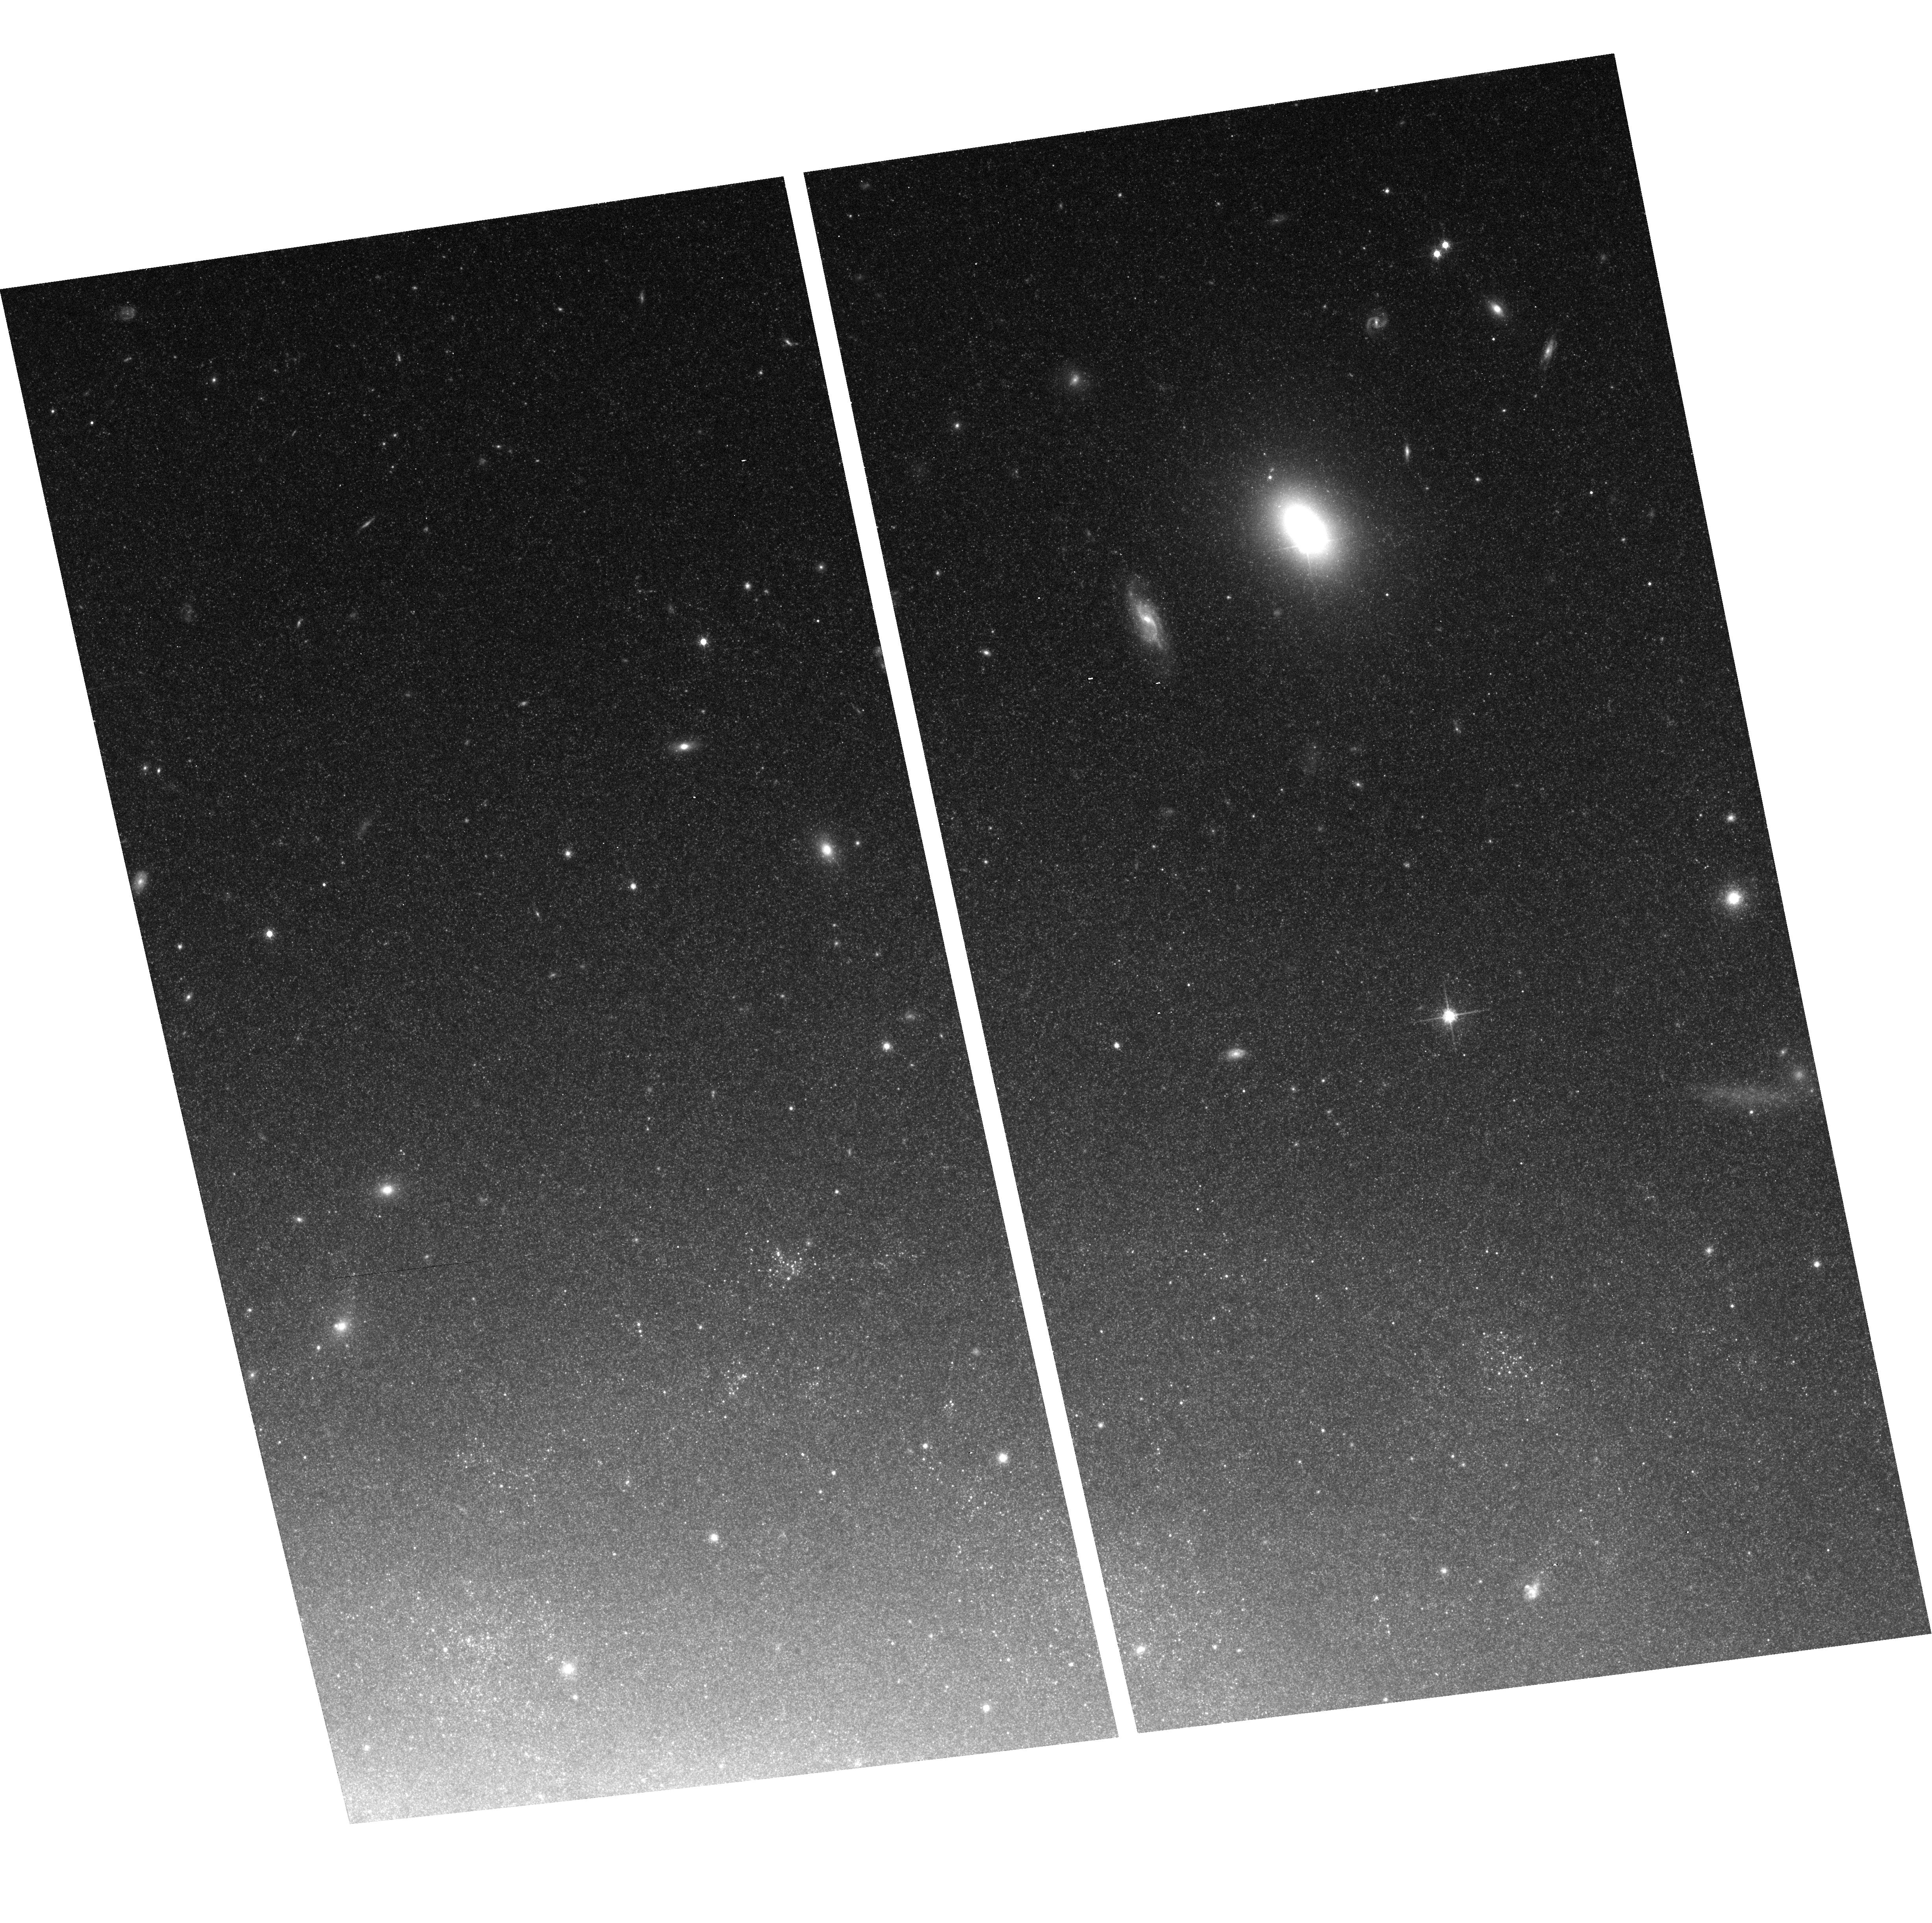
Target: NGC5055-POS2
Instrument: ACS/WFC
Filter: F814W
Exposure: 15 min
Observation ID: hst_10402_18_acs_wfc_f814w_j96r18

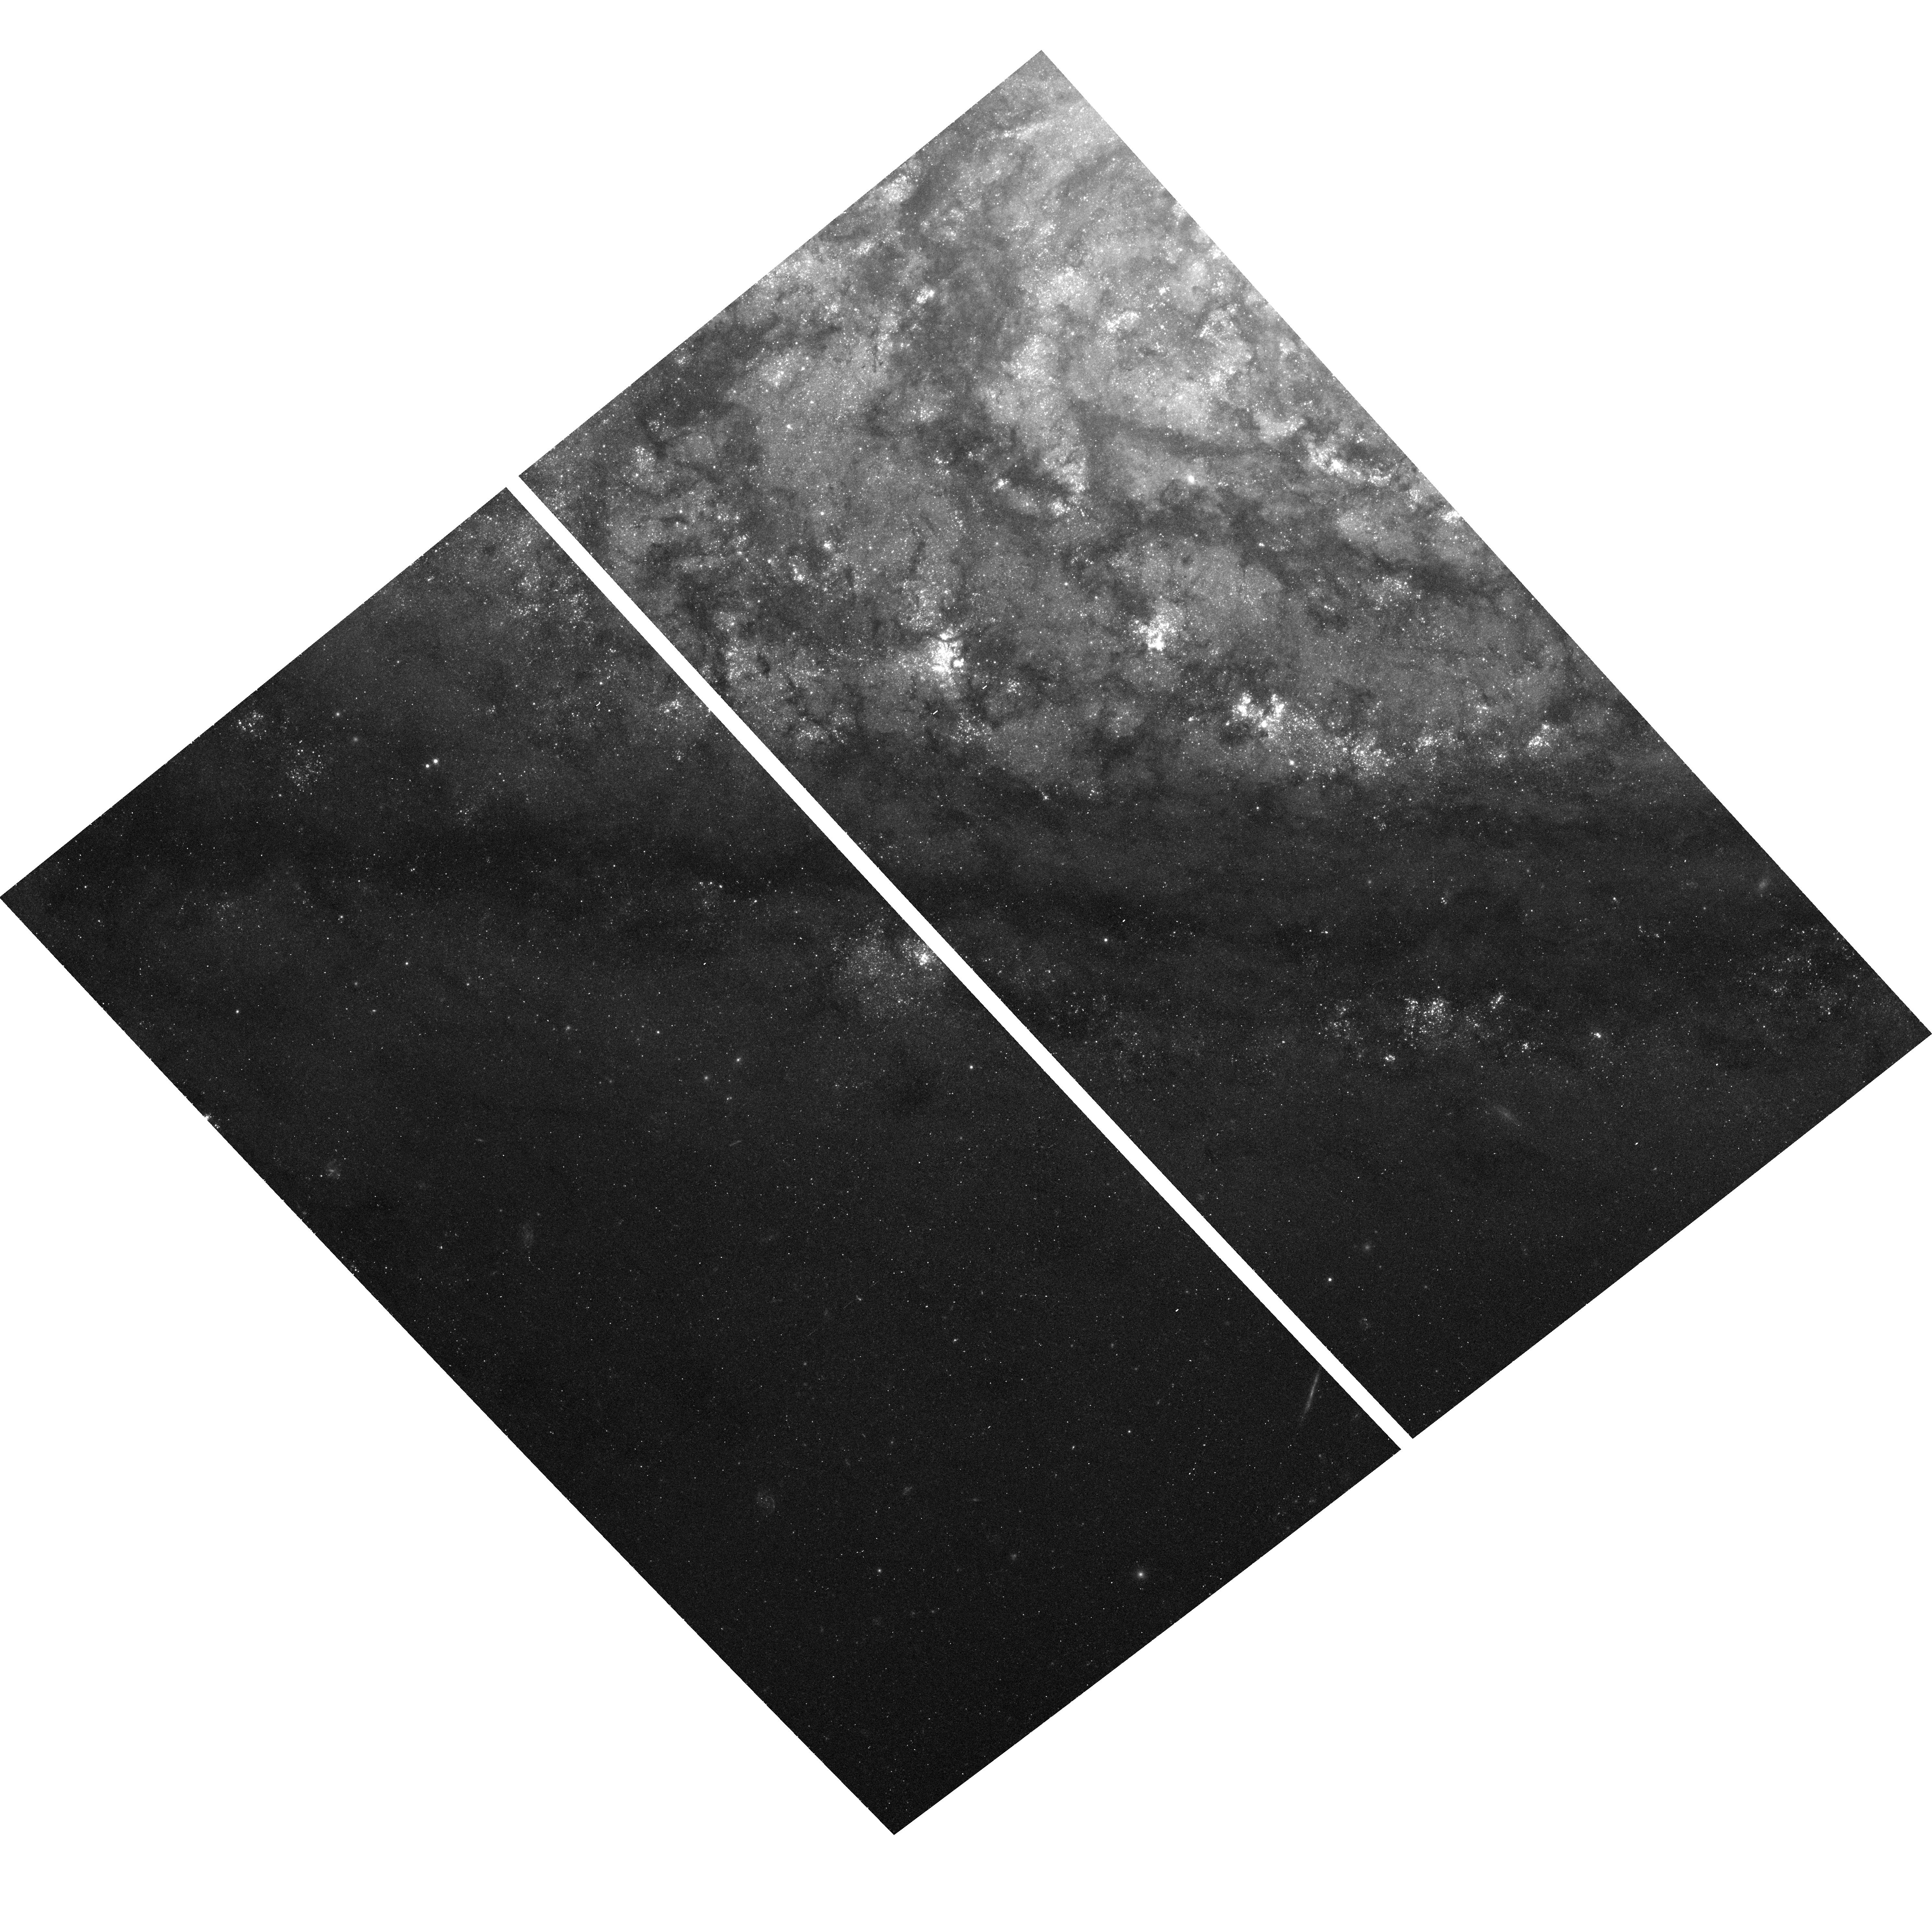
Target: NGC5055-POS4
Instrument: ACS/WFC
Filter: F435W
Exposure: 23 min
Observation ID: hst_10402_20_acs_wfc_f435w_j96r20

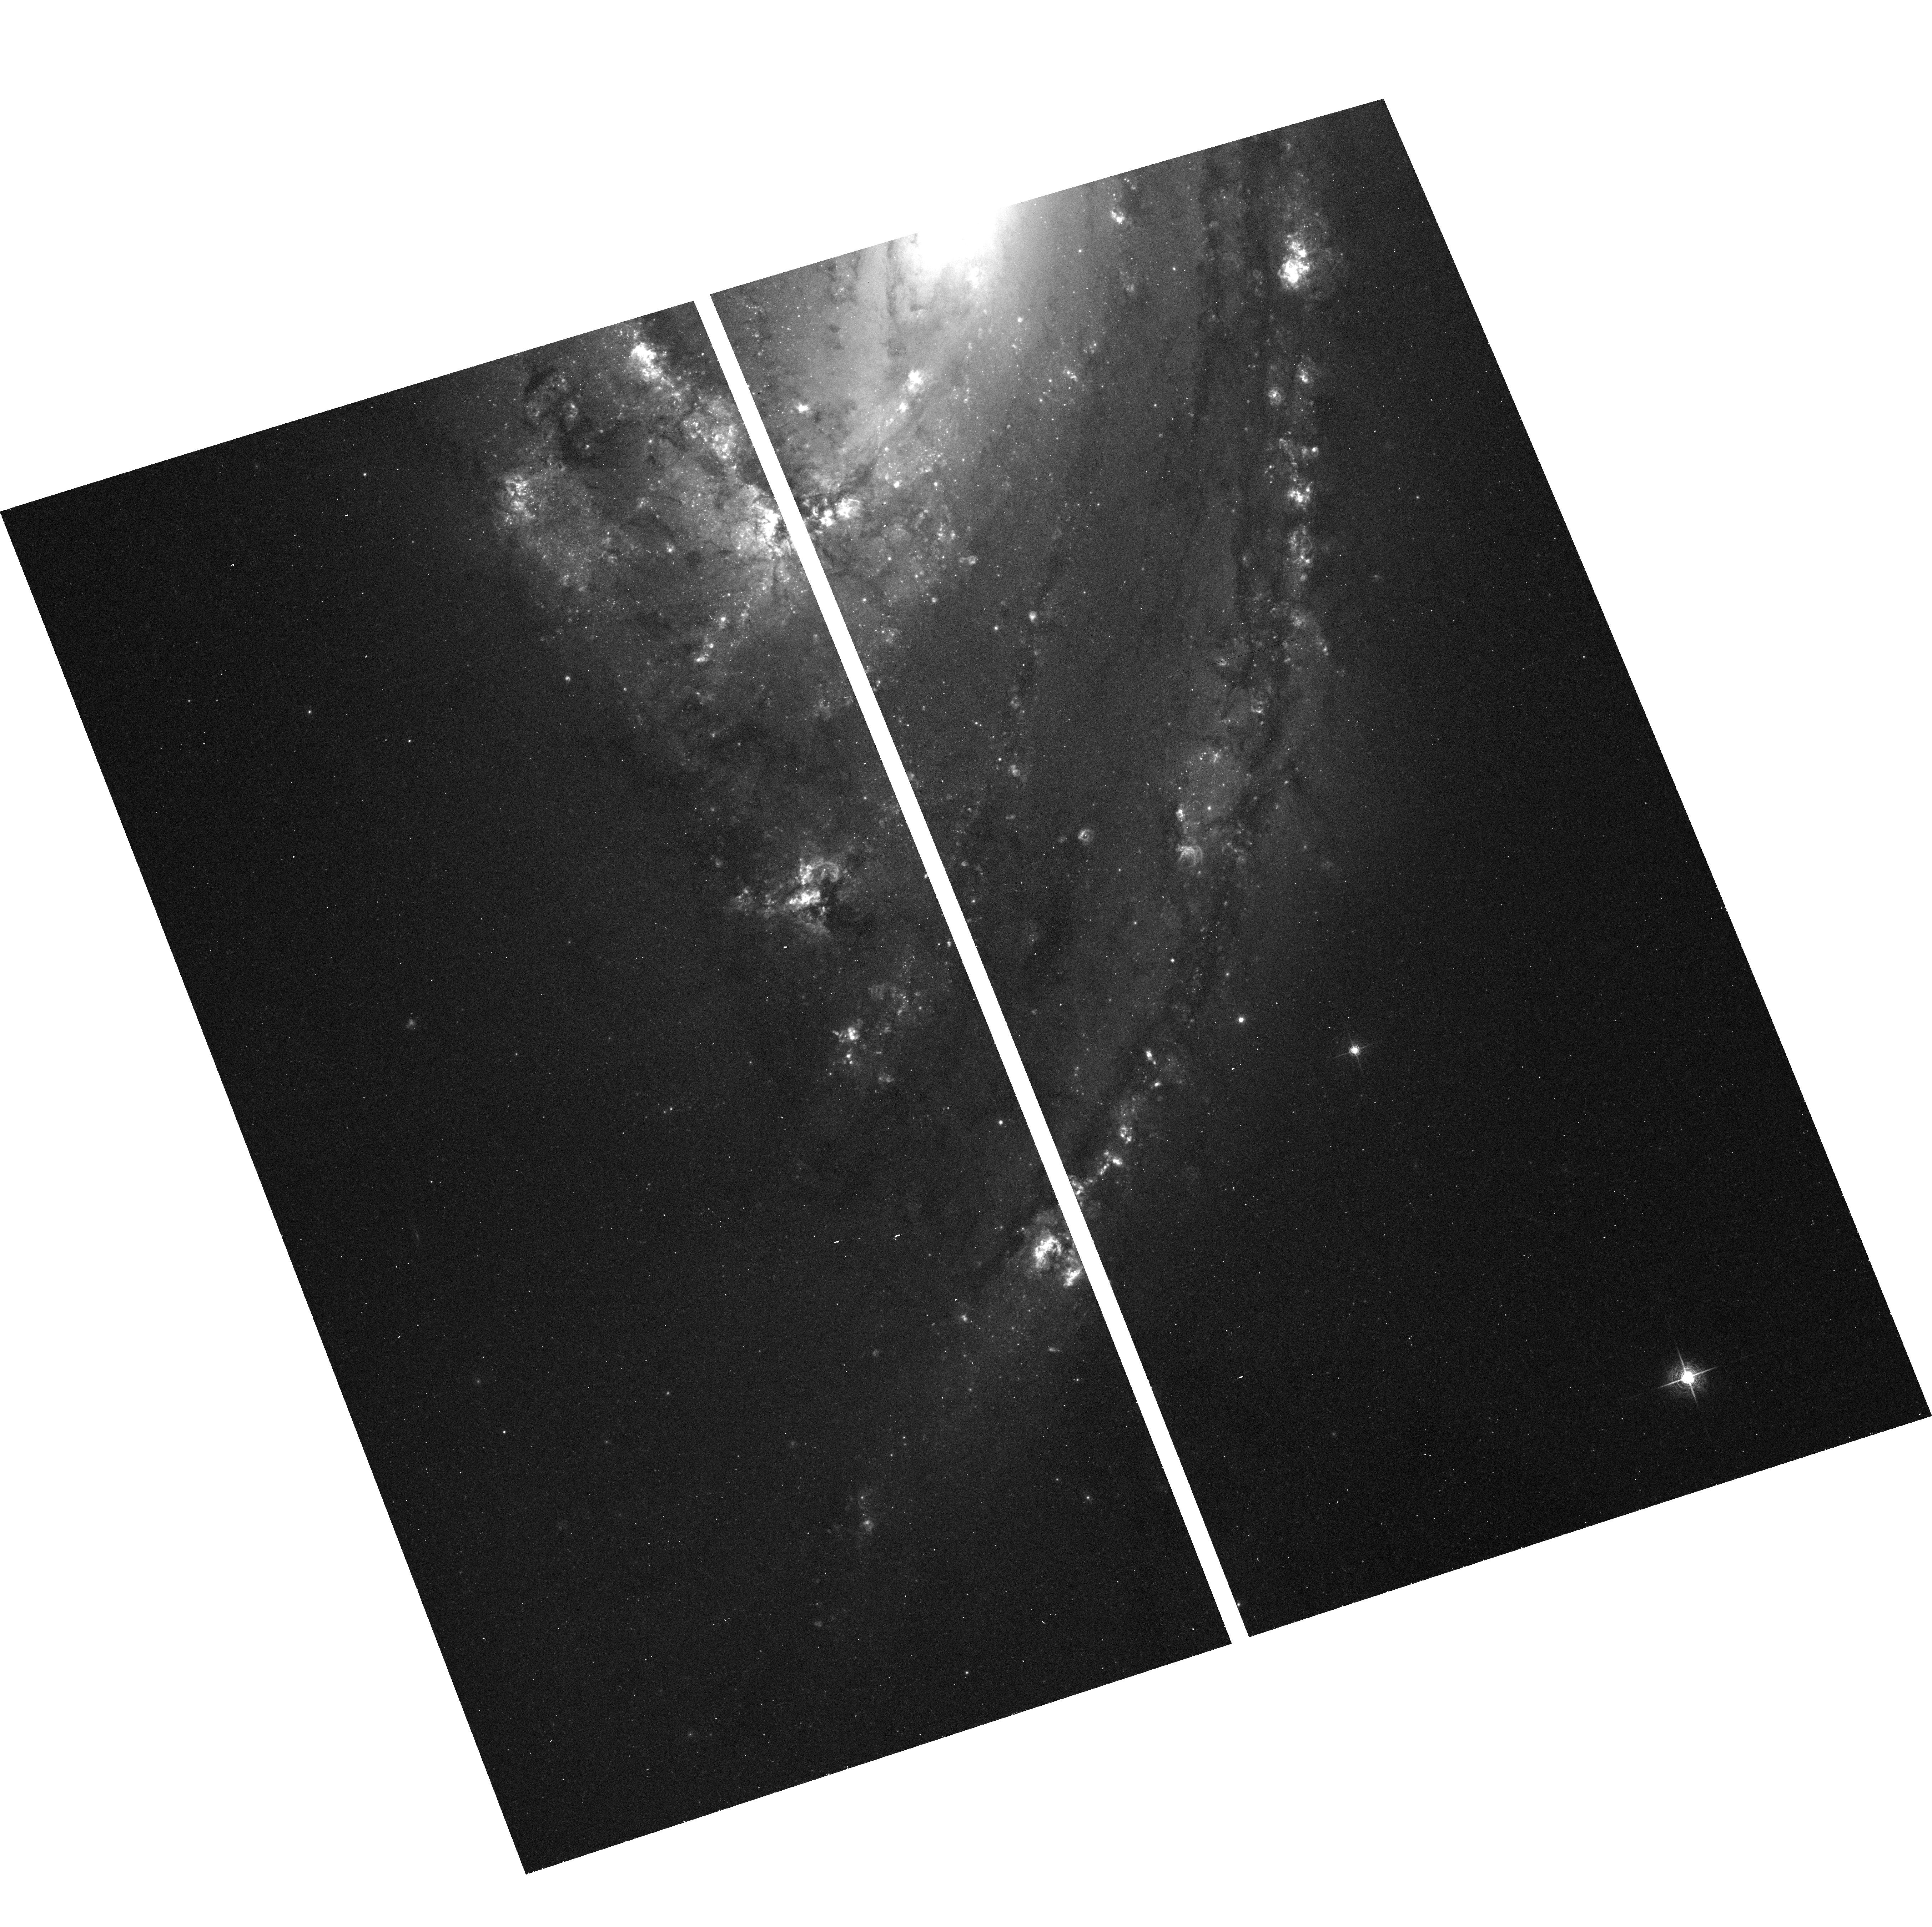
Target: NGC3627-POS1
Instrument: ACS/WFC
Filter: F658N
Exposure: 20 min
Observation ID: hst_10402_14_acs_wfc_f658n_j96r14

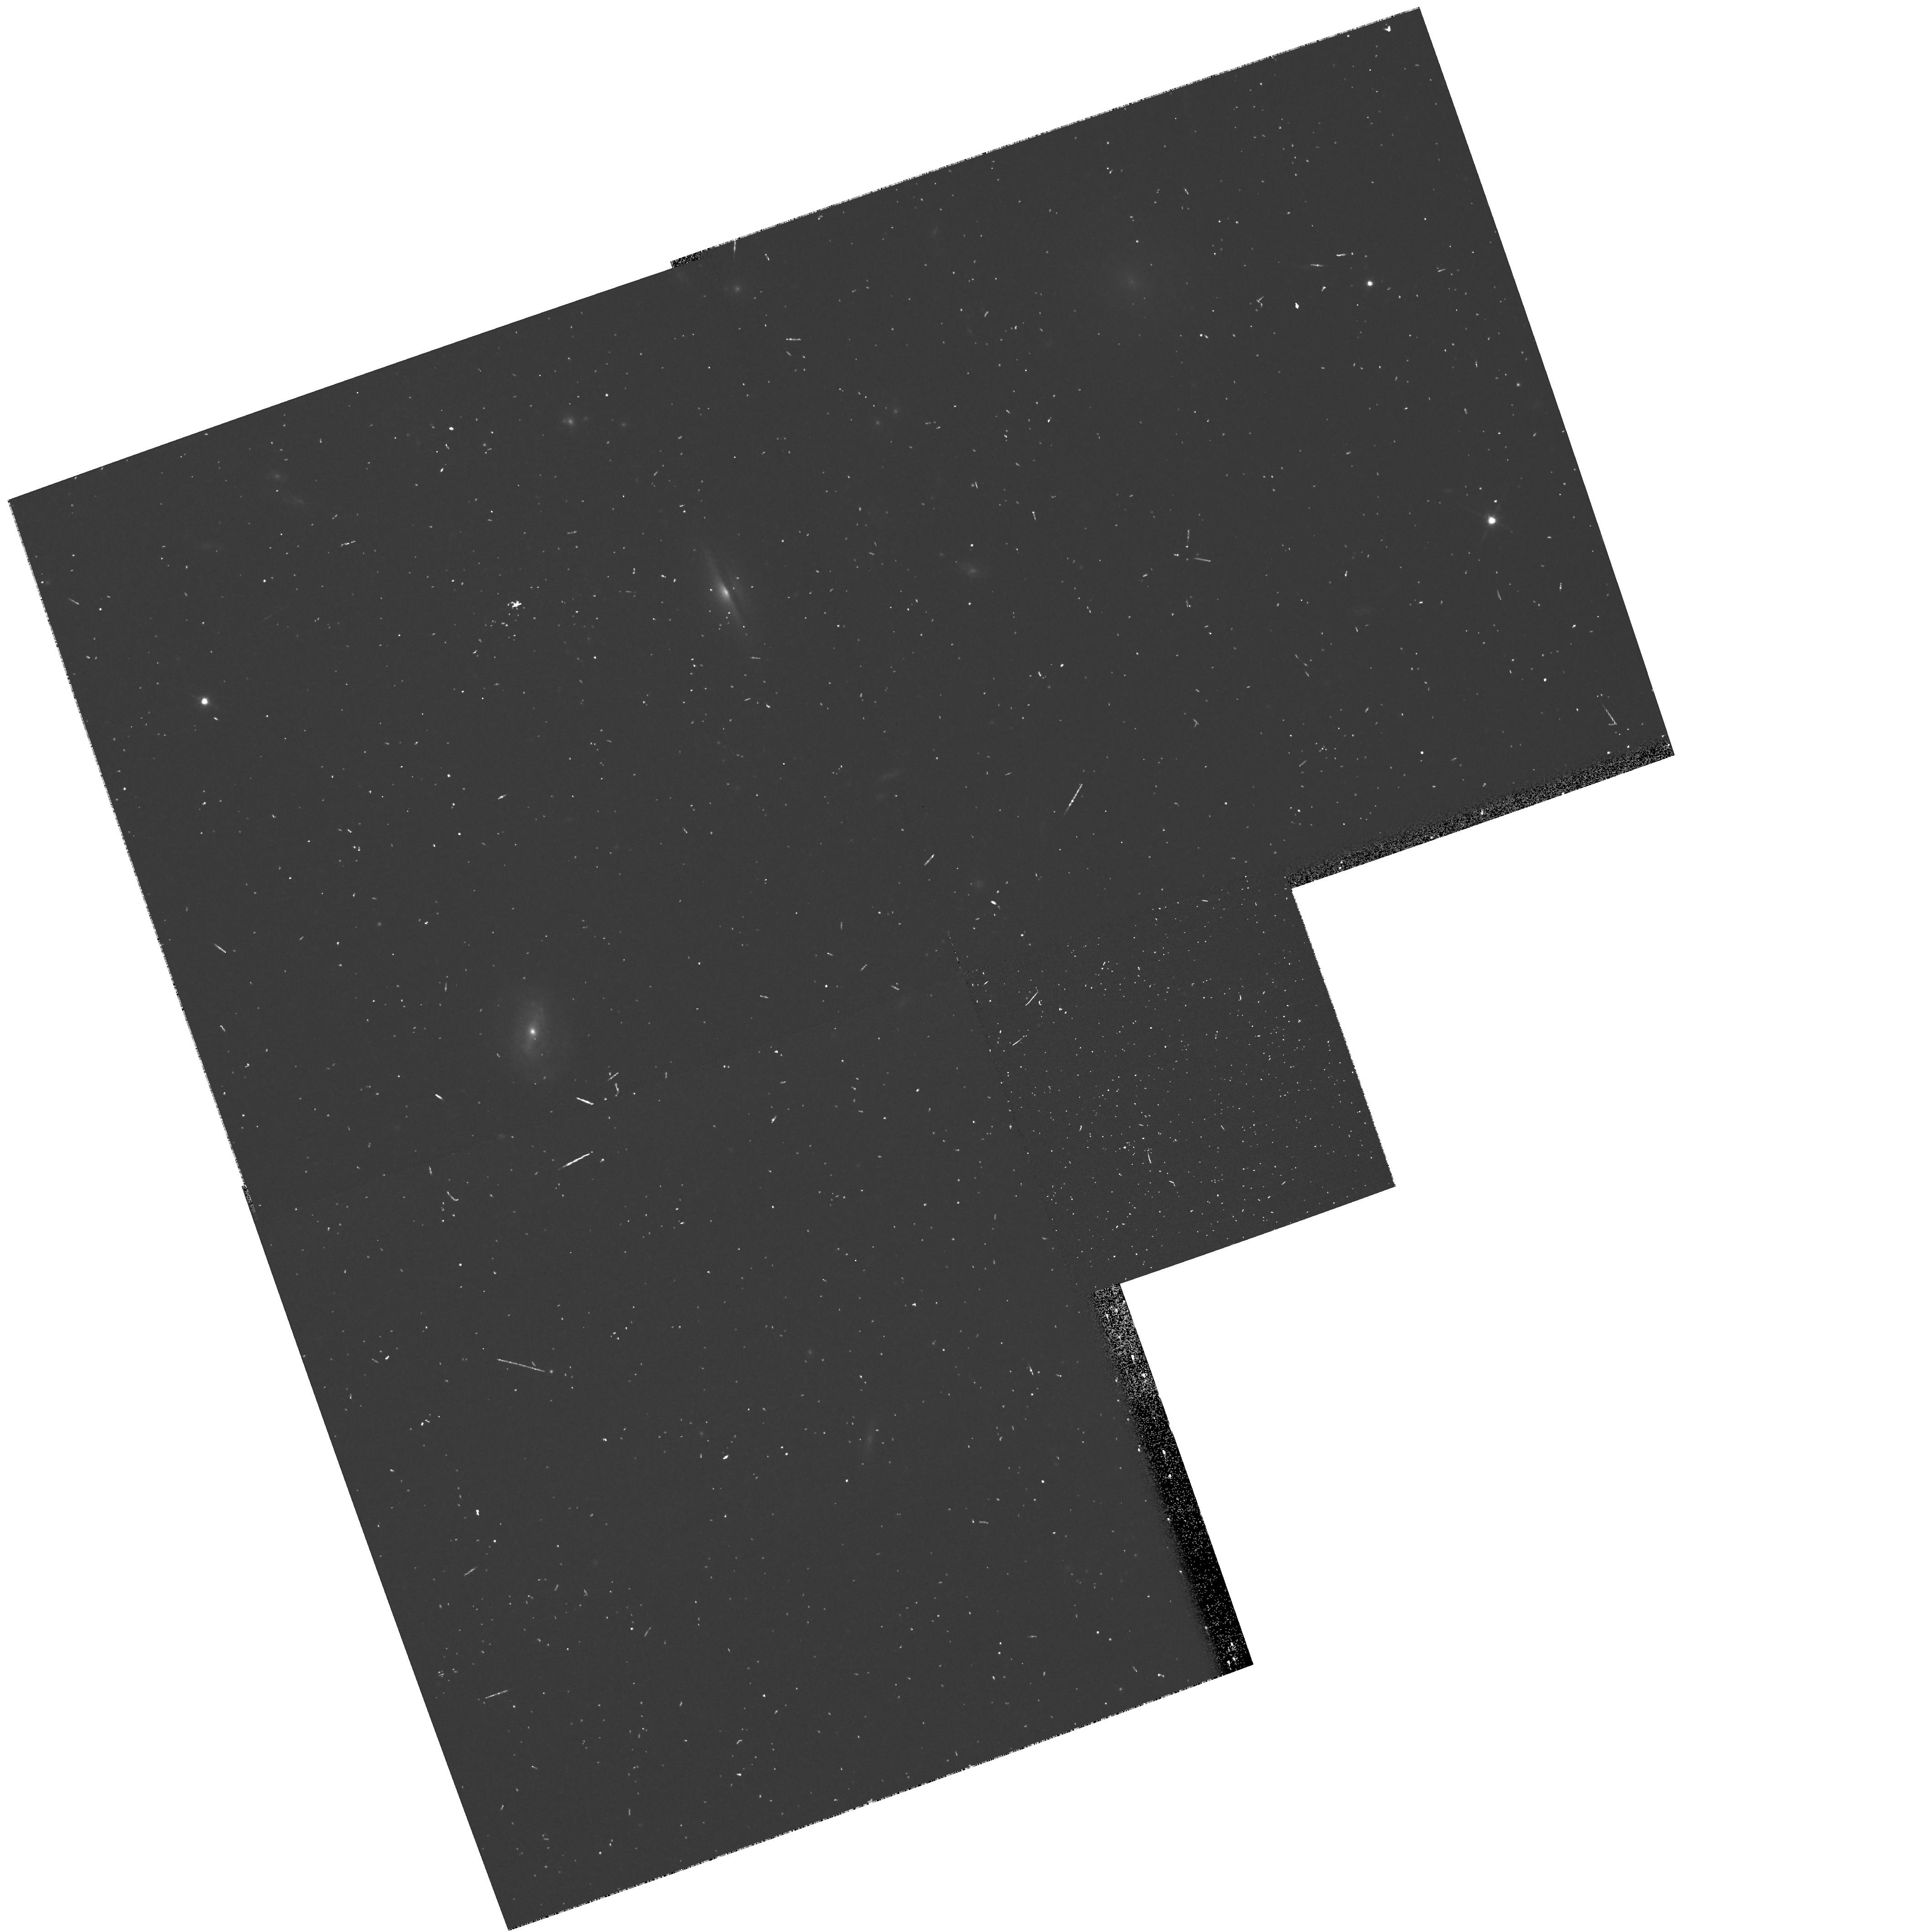
Target: field at RA 49.246°, Dec -41.082°
Instrument: WFPC2/PC
Filter: F814W
Exposure: 8 min
Observation ID: hst_10402_04_wfpc2_pc_f814w_u96r04

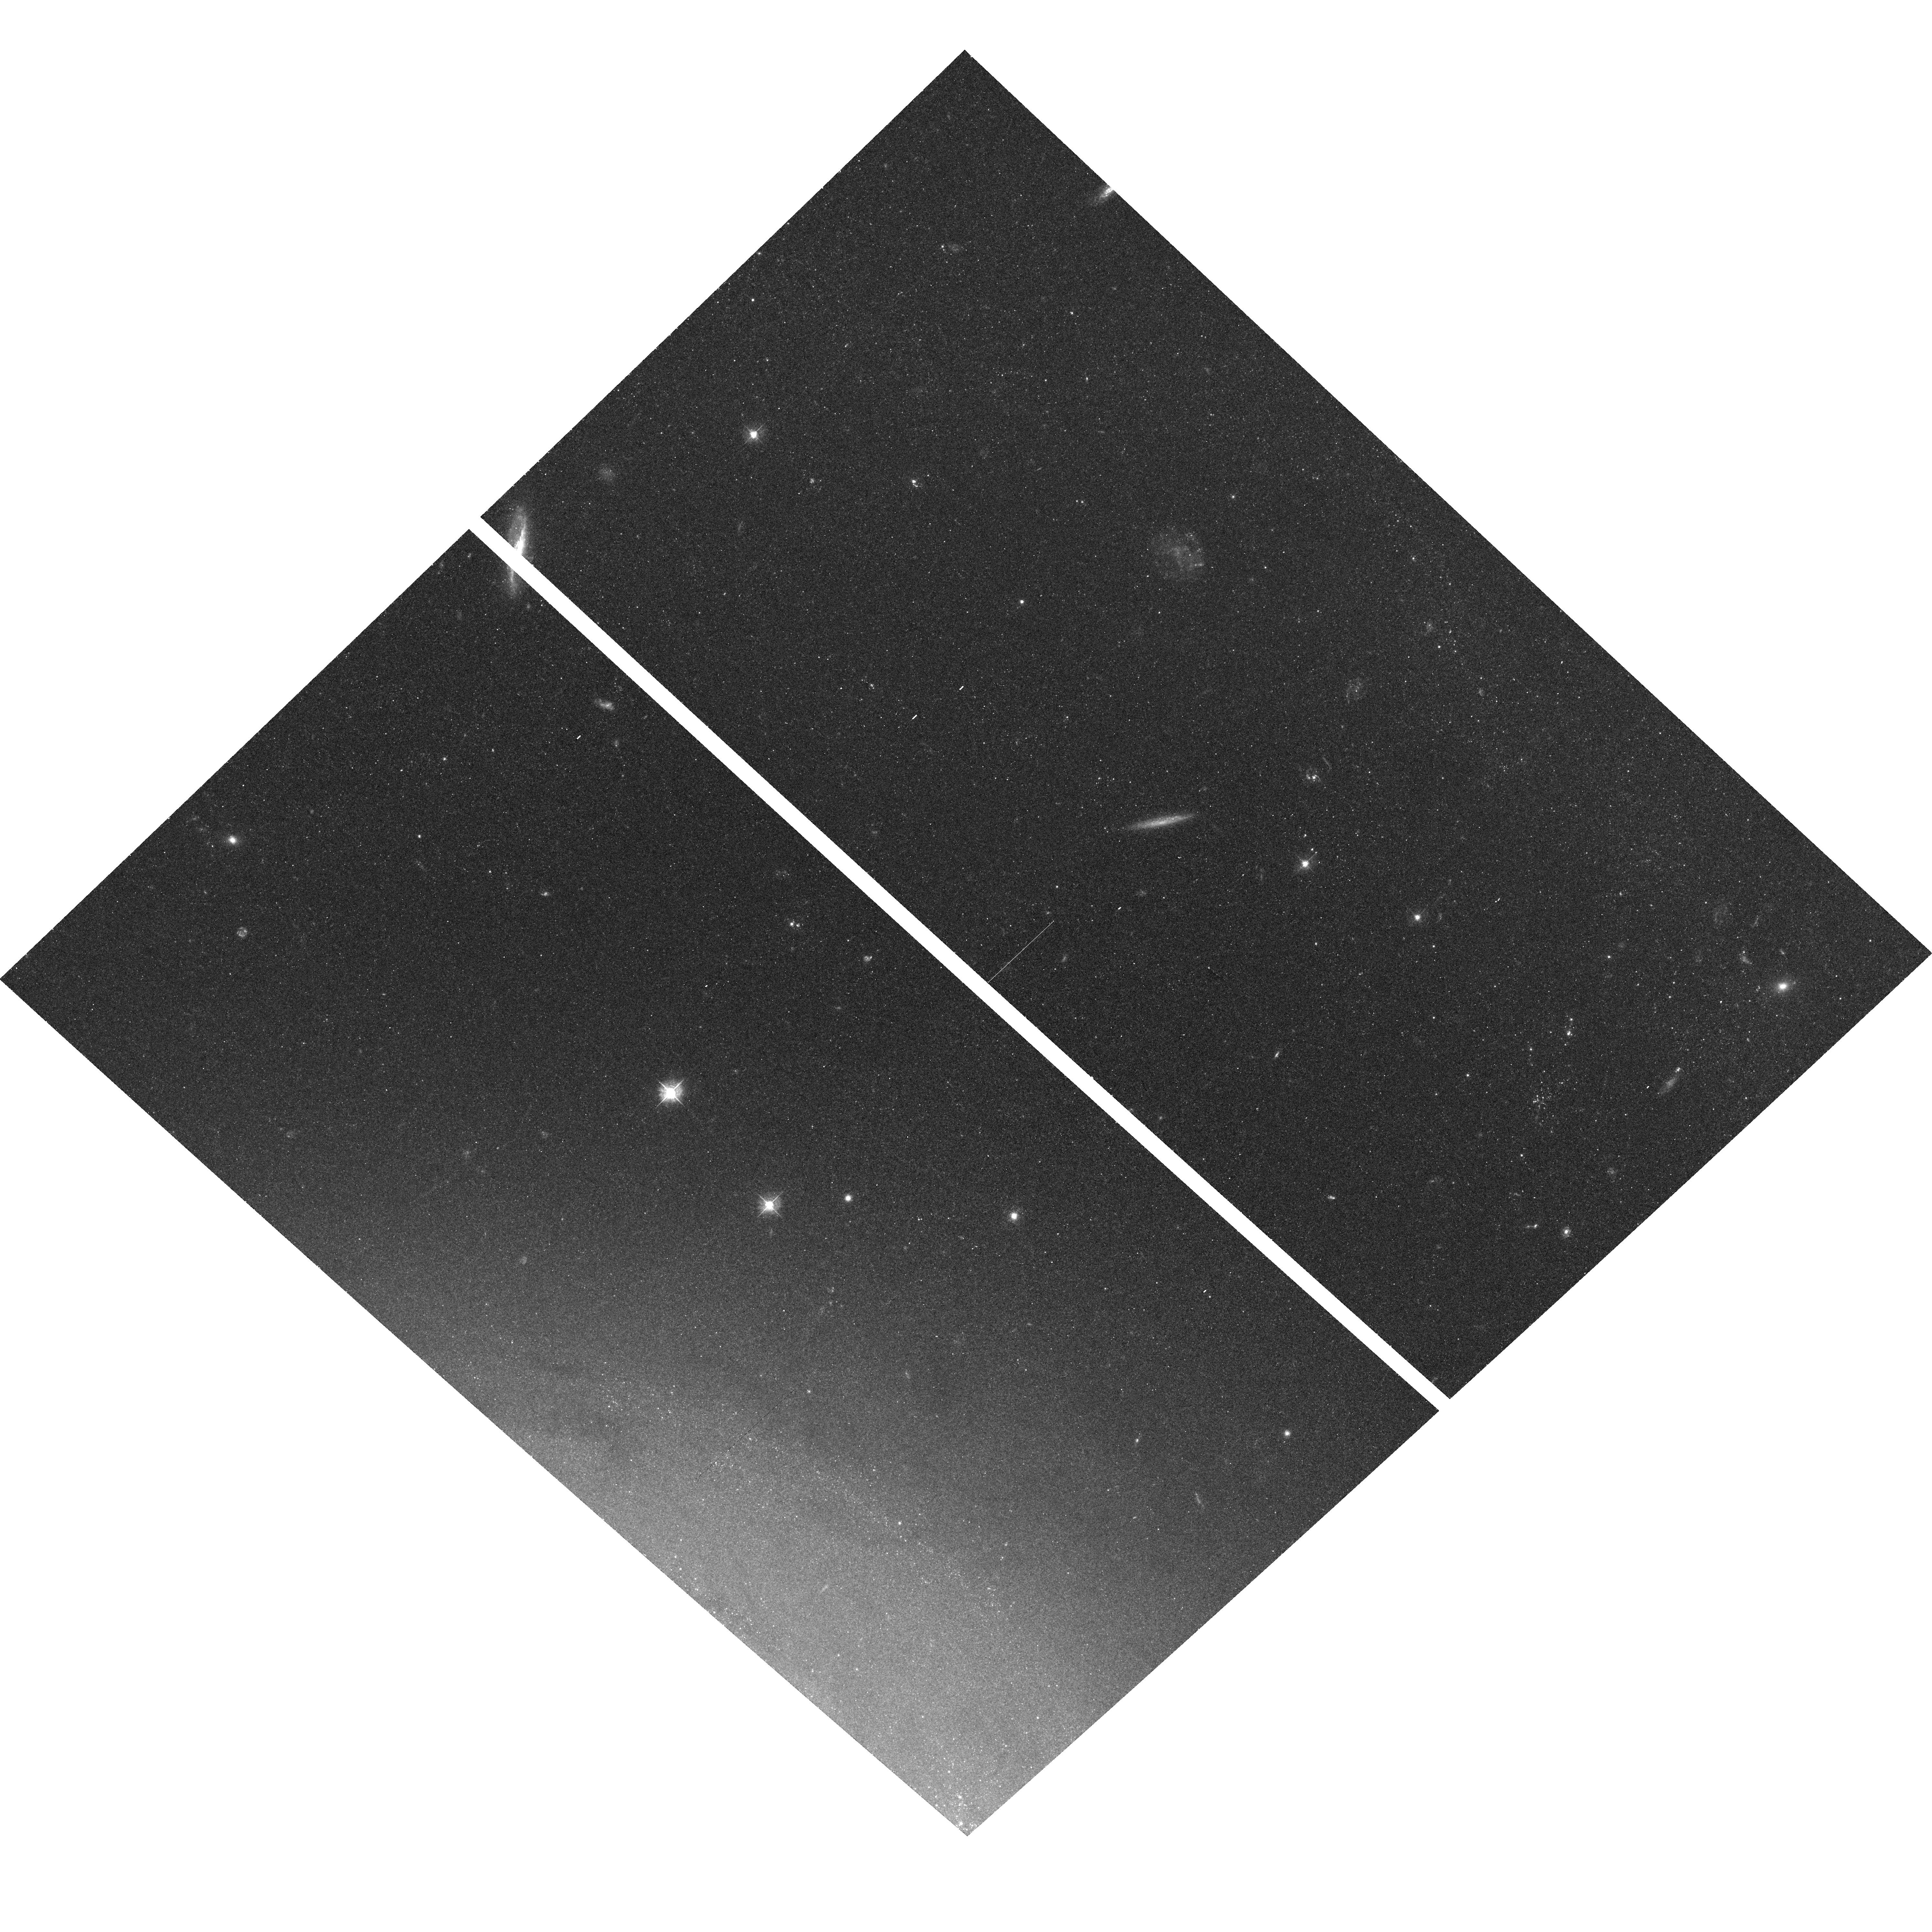
Target: NGC4736-POS4
Instrument: ACS/WFC
Filter: F435W
Exposure: 23 min
Observation ID: hst_10402_09_acs_wfc_f435w_j96r09

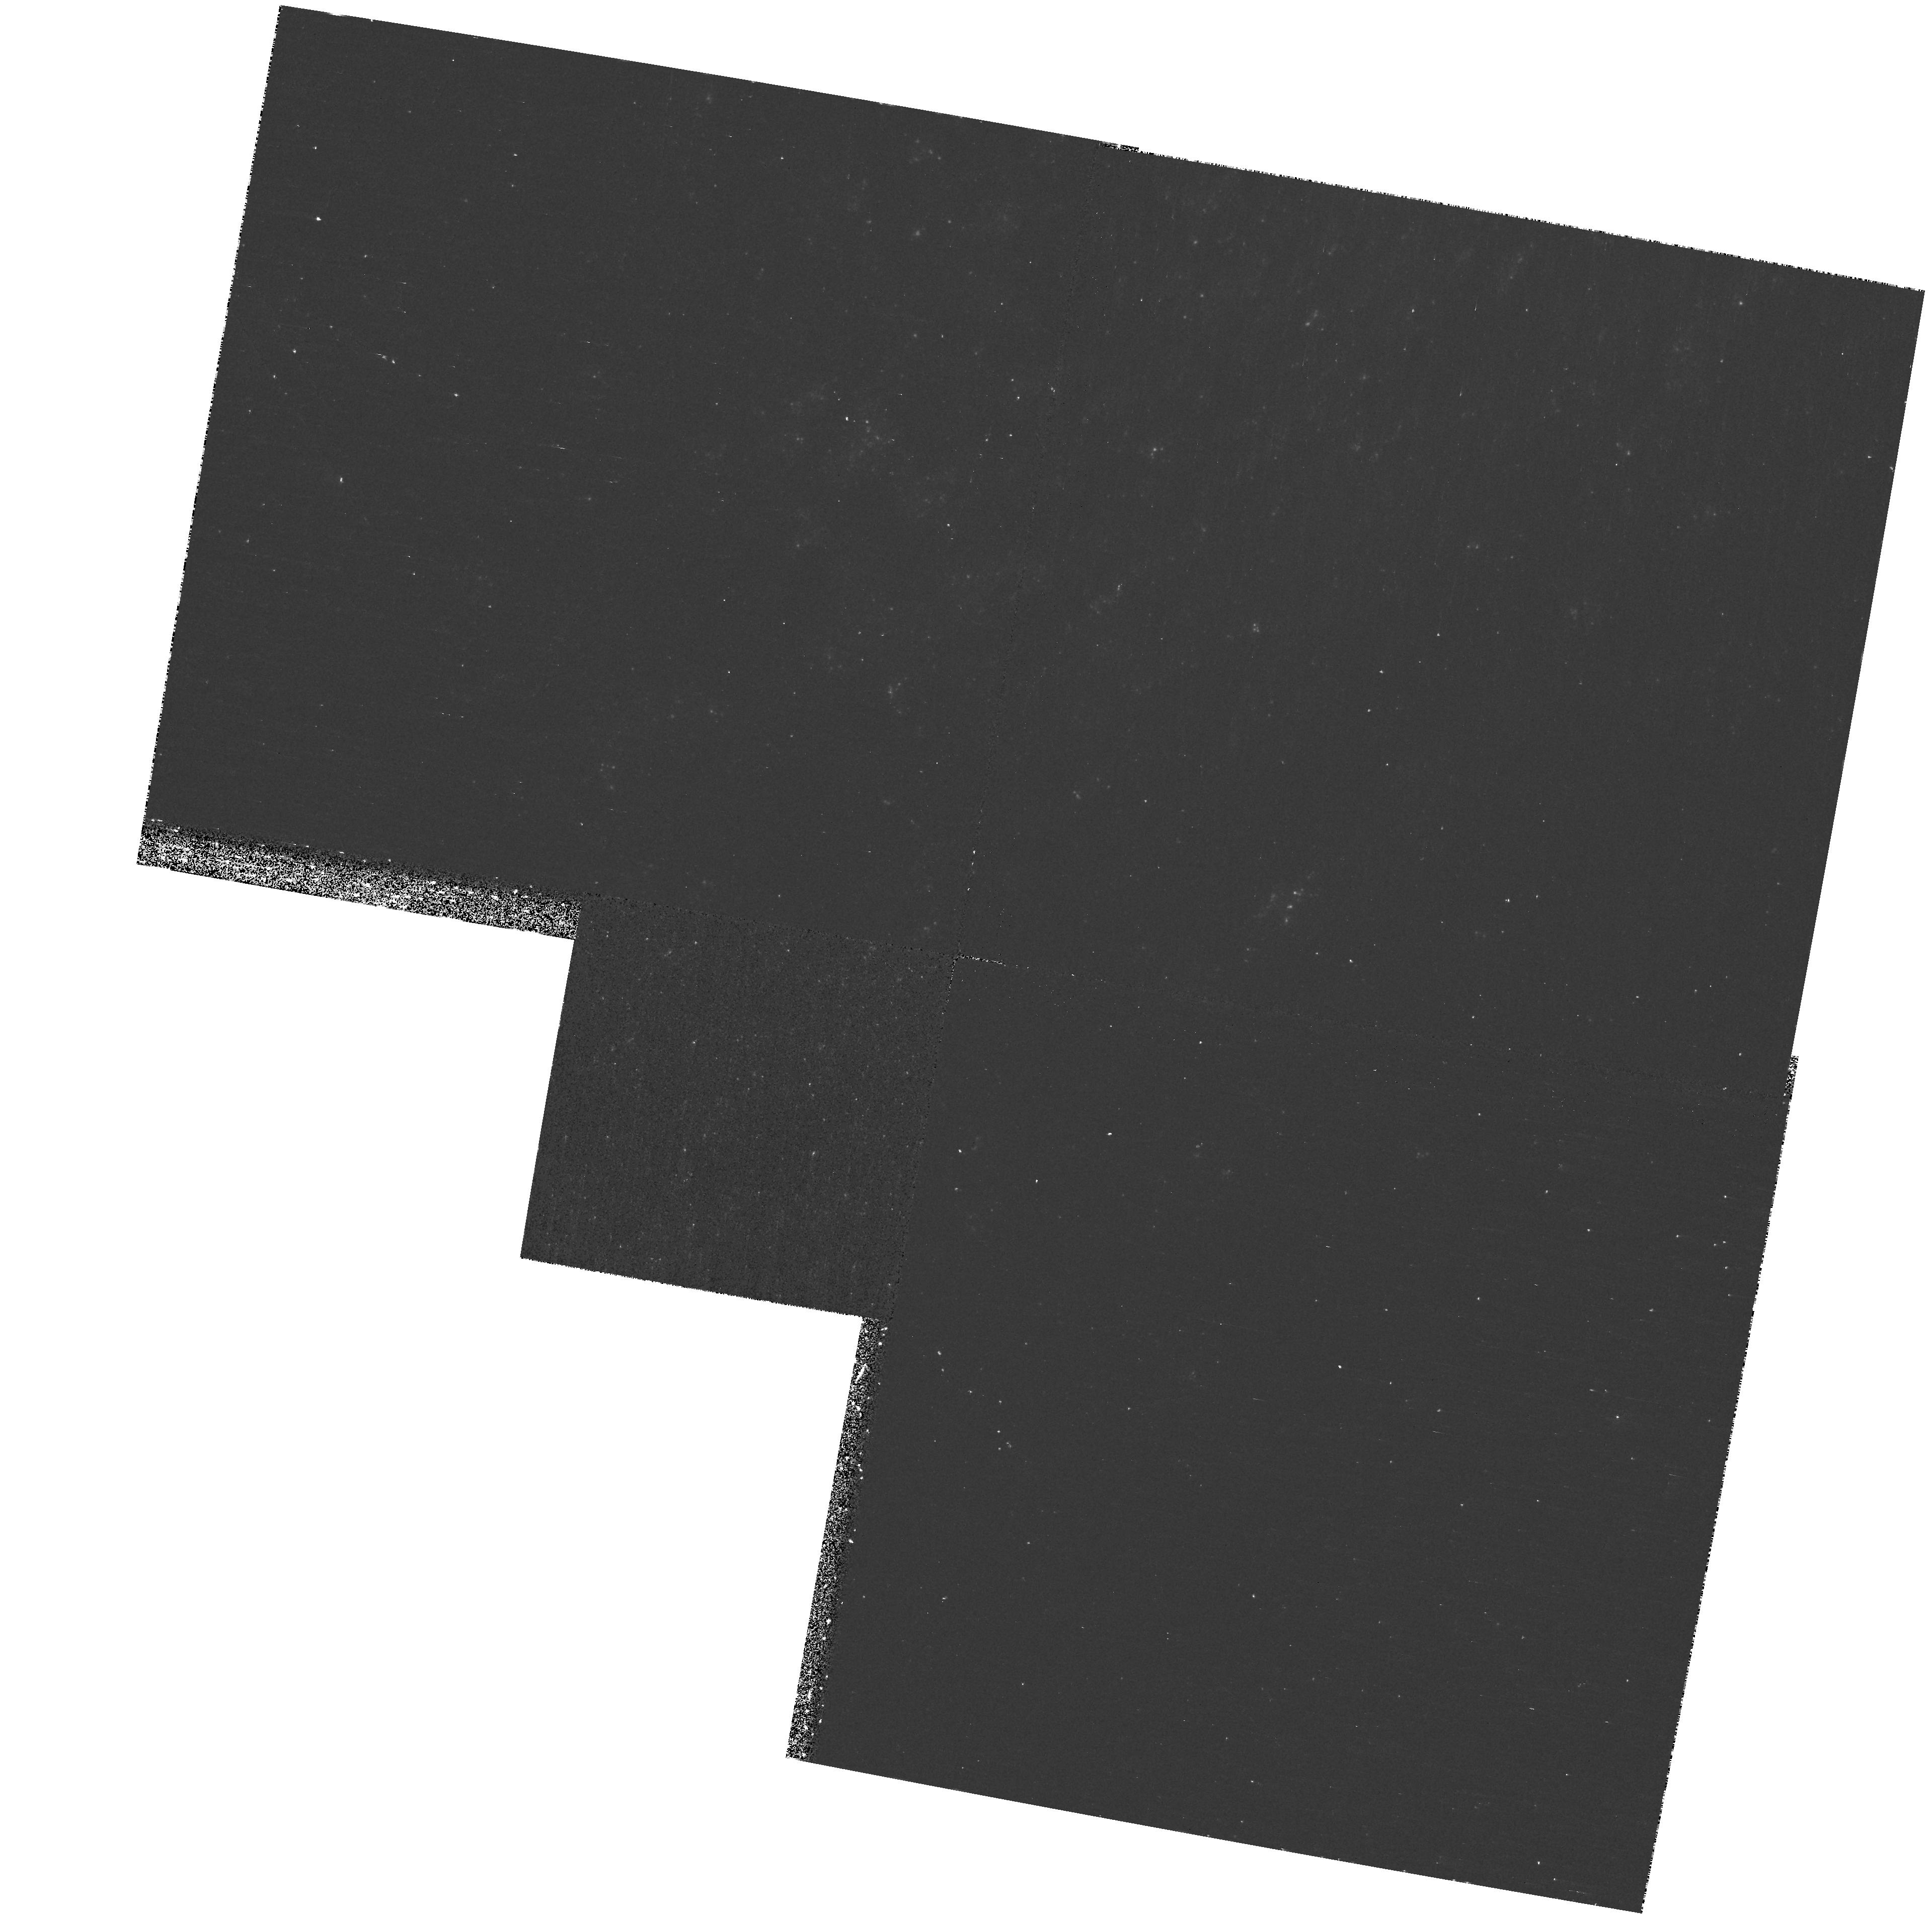
Target: NGC2841-POS2
Instrument: WFPC2/PC
Filter: F336W
Exposure: 30 min
Observation ID: hst_10402_11_wfpc2_pc_f336w_u96r11

The Formation and Evolution of Spirals: An ACS and WFPC2 Imaging Survey of Nearby Galaxies (PI: Chandar, Rupali)

Over 50% of galaxies in the local universe are spirals. Yet the star formation histories and evolution of this crucial population remain poorly understood. We propose to combine archival data with new ACS/WFC and WFPC2 observations of 11 galaxies, to tackle a comprehensive investigation of nearby spirals covering the entire spiral sequence. The new observations will fill a serious deficiency in HST's legacy, and maximize the scientific return of existing HST data. The filter combination of UBVI, and Halpha is ideal for studying stellar populations, dust properties, and the ISM. Our immediate scientific objectives are: (i) to use the resolved cluster populations, both young massive clusters and ancient globular clusters as a chronometer, to understand how spirals assembled as a function of time; (ii) study the rapid disruption properties of young clusters; and (iii) understand dust distributions in spirals from pc to kpc scales. Each of these goals provides an important step towards charting the evolution of galaxies, and an essential baseline for interpreting the galaxy populations being surveyed in both the early and present universe. The resolution of our survey, which exploits the excellent imaging capabilities of HST's two optical cameras, will enable us to understand the record of star cluster, and galaxy formation in a level of detail which is not possible for more distant systems. Finally, the proposed observations will provide a key to interpret an extensive, multiwavelength archive of space- and ground- based data at lower spatial resolution (SPITZER, CHANDRA, GALEX, NICMOS P alpha and H band imaging) for local spirals.